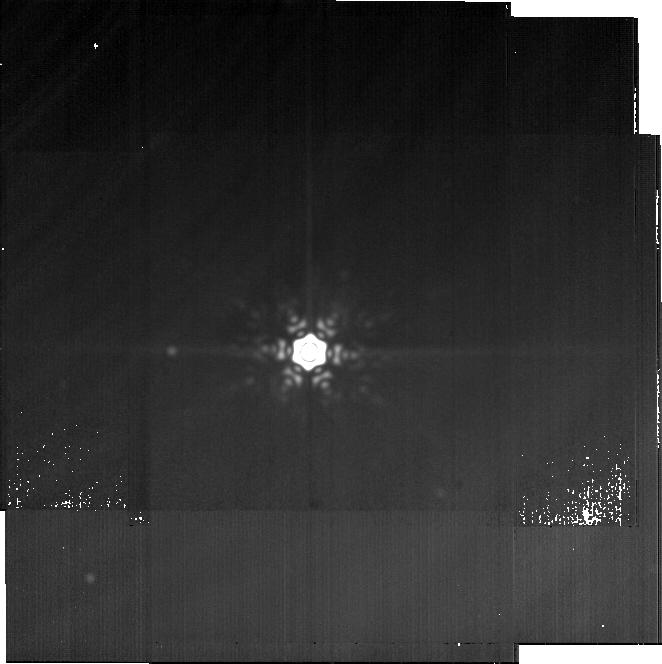
Target: eta-Cru
Instrument: MIRI
Filter: F2550W
Exposure: 28 min
Observation ID: jw05650-o003_t002_miri_f2550w-brightsky

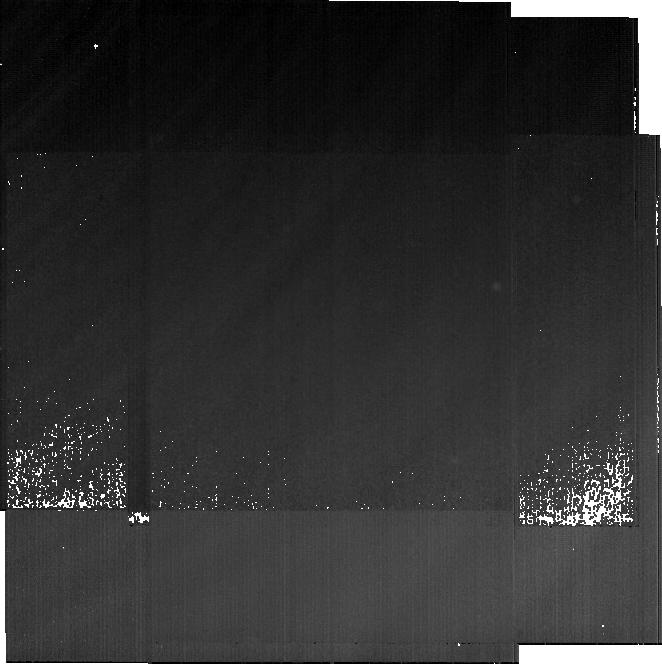
Target: Background
Instrument: MIRI
Filter: F2550W
Exposure: 28 min
Observation ID: jw05650-o001_t001_miri_f2550w-brightsky

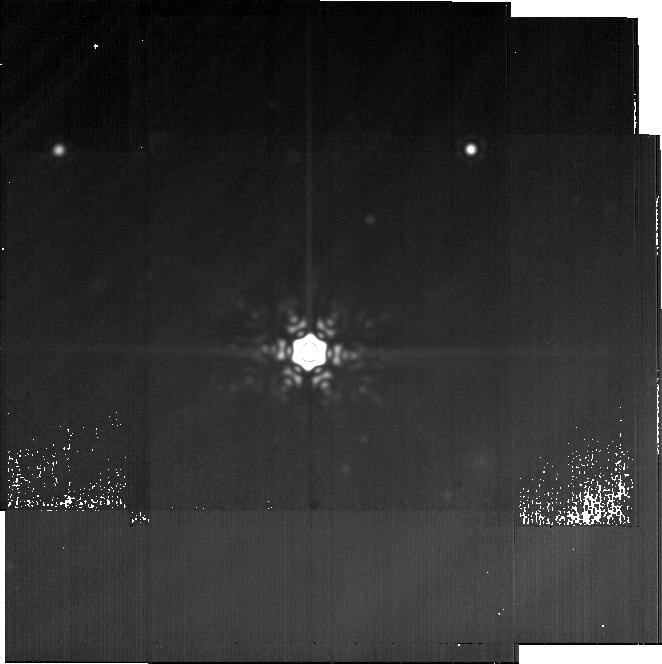
Target: HD-105298
Instrument: MIRI
Filter: F2550W
Exposure: 28 min
Observation ID: jw05650-o002_t003_miri_f2550w-brightsky

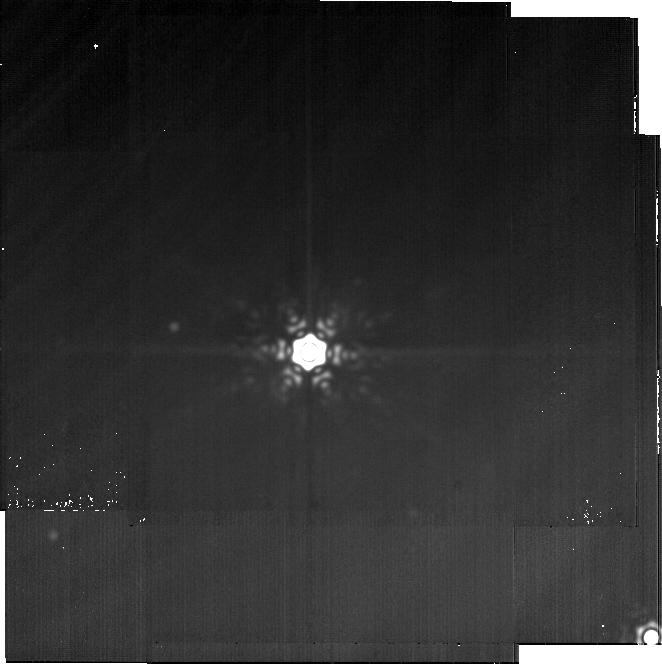
Target: eta-Cru
Instrument: MIRI
Filter: F2550W
Exposure: 28 min
Observation ID: jw05650-o004_t002_miri_f2550w-brightsky

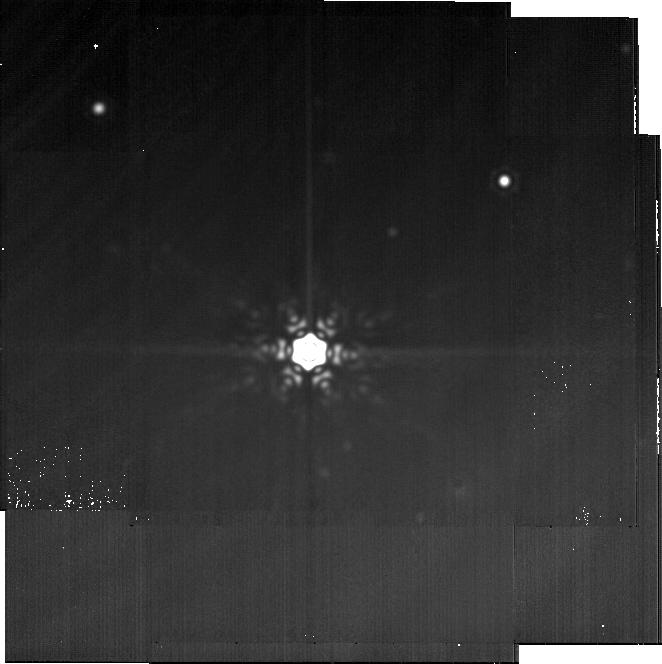
Target: HD-105298
Instrument: MIRI
Filter: F2550W
Exposure: 28 min
Observation ID: jw05650-o005_t003_miri_f2550w-brightsky

A multi-wavelength view of warm dust in the eta Crucis planetary system: inward transport or inner belts? (PI: Matra, Luca)

Determining the origin of warm dust interior to outer exocometary belts in planetary systems is our only chance to test whether inward transport of icy material to the terrestrial planet region is taking place in nearby planetary systems, and determine the physical mechanism driving it. We propose a JWST/MIRI F2550W resolved imaging program to investigate the structure of warm dust interior to an outer belt in the nearby eta Crucis system. This system has a rare ALMA mm-wave resolved detection of warm dust as well as its outer belt, enabling the first JWST+ALMA joint resolved analysis of warm dust in a planetary system. Our main goal with JWST/MIRI imaging (0.8" resolution) is to determine the origin of the warm dust, by resolving either (1) an inner belt or belts, with planet-induced gap(s), or (2) a continuous inner disk of emission, which would prove that inward transport of icy material from the outer belt is ongoing. In the latter case, joint modelling of the new JWST/MIRI image and the existing ALMA image will deliver an independent measurement of the size distribution for the warm dust and the cold belt - distinguishing whether transport is induced by Poynting-Robertson (P-R) drag, or inward scattering. Overall, this pilot study on eta Crucis will uniquely leverage the high resolution capabilities of both JWST and ALMA, and demonstrate that multiwavelength resolved imaging is the key to understand the link, if any, between warm and cold dust in planetary systems.